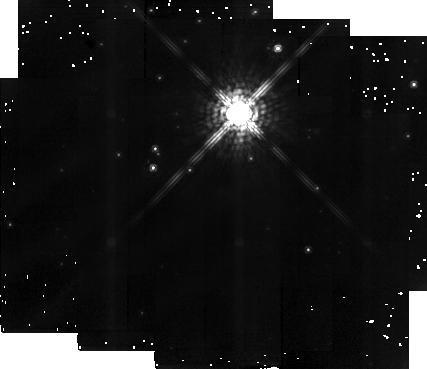
Target: HD192641. Instrument: NICMOS/NIC2. Filter: F165M. Exposure: 6 min. Observation ID: n40v01040

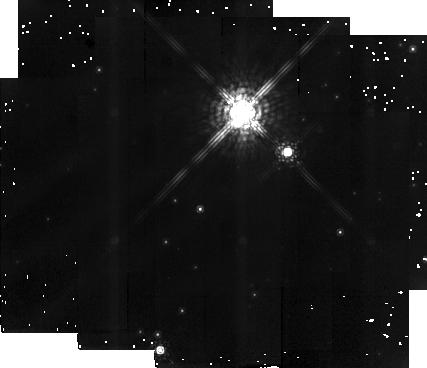
Target: HD193077. Instrument: NICMOS/NIC2. Filter: F165M. Exposure: 6 min. Observation ID: n40v02040

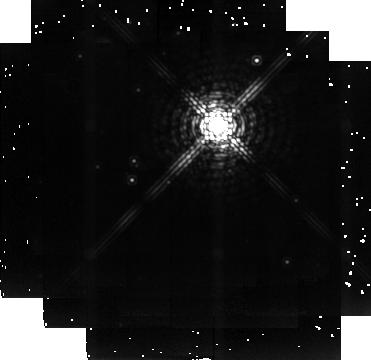
Target: HD192641. Instrument: NICMOS/NIC2. Filter: F237M. Exposure: 6 min. Observation ID: n40v01030

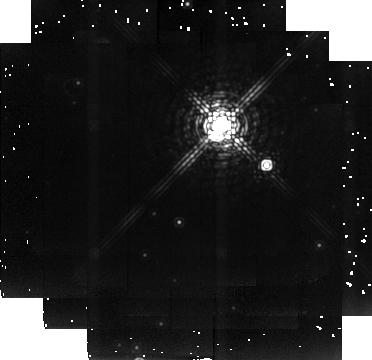
Target: HD193077. Instrument: NICMOS/NIC2. Filter: F237M. Exposure: 6 min. Observation ID: n40v02030

Dust Formation in Hot Stellar Winds: Infra-Red Imaging of the Wolf-Rayet Binary WR137 (PI: Moffat, Anthony F.J.)

We propose to use NICMOS on HST to image the dust formed in the bow shock region of the 12.6-year elliptical-orbit binary WR 137 = HD 192641 (WC7+OB), within a year after periastron passage, predicted to occur in late 1996 or early 1997. Ground - based IR photometry has shown that copious amounts of carbon- rich dust are formed just after periastron passage, when wind- wind collision compression is at its peak. WR 137 is the currently most favorable system for the direct detection of the extended dust formation region among all known WR episodic dust emitters. Imaging of the dust emitting region will directly test for the first time the concept of wind-wind collision and allow one to study how and where dust can form in such a hostile environment.